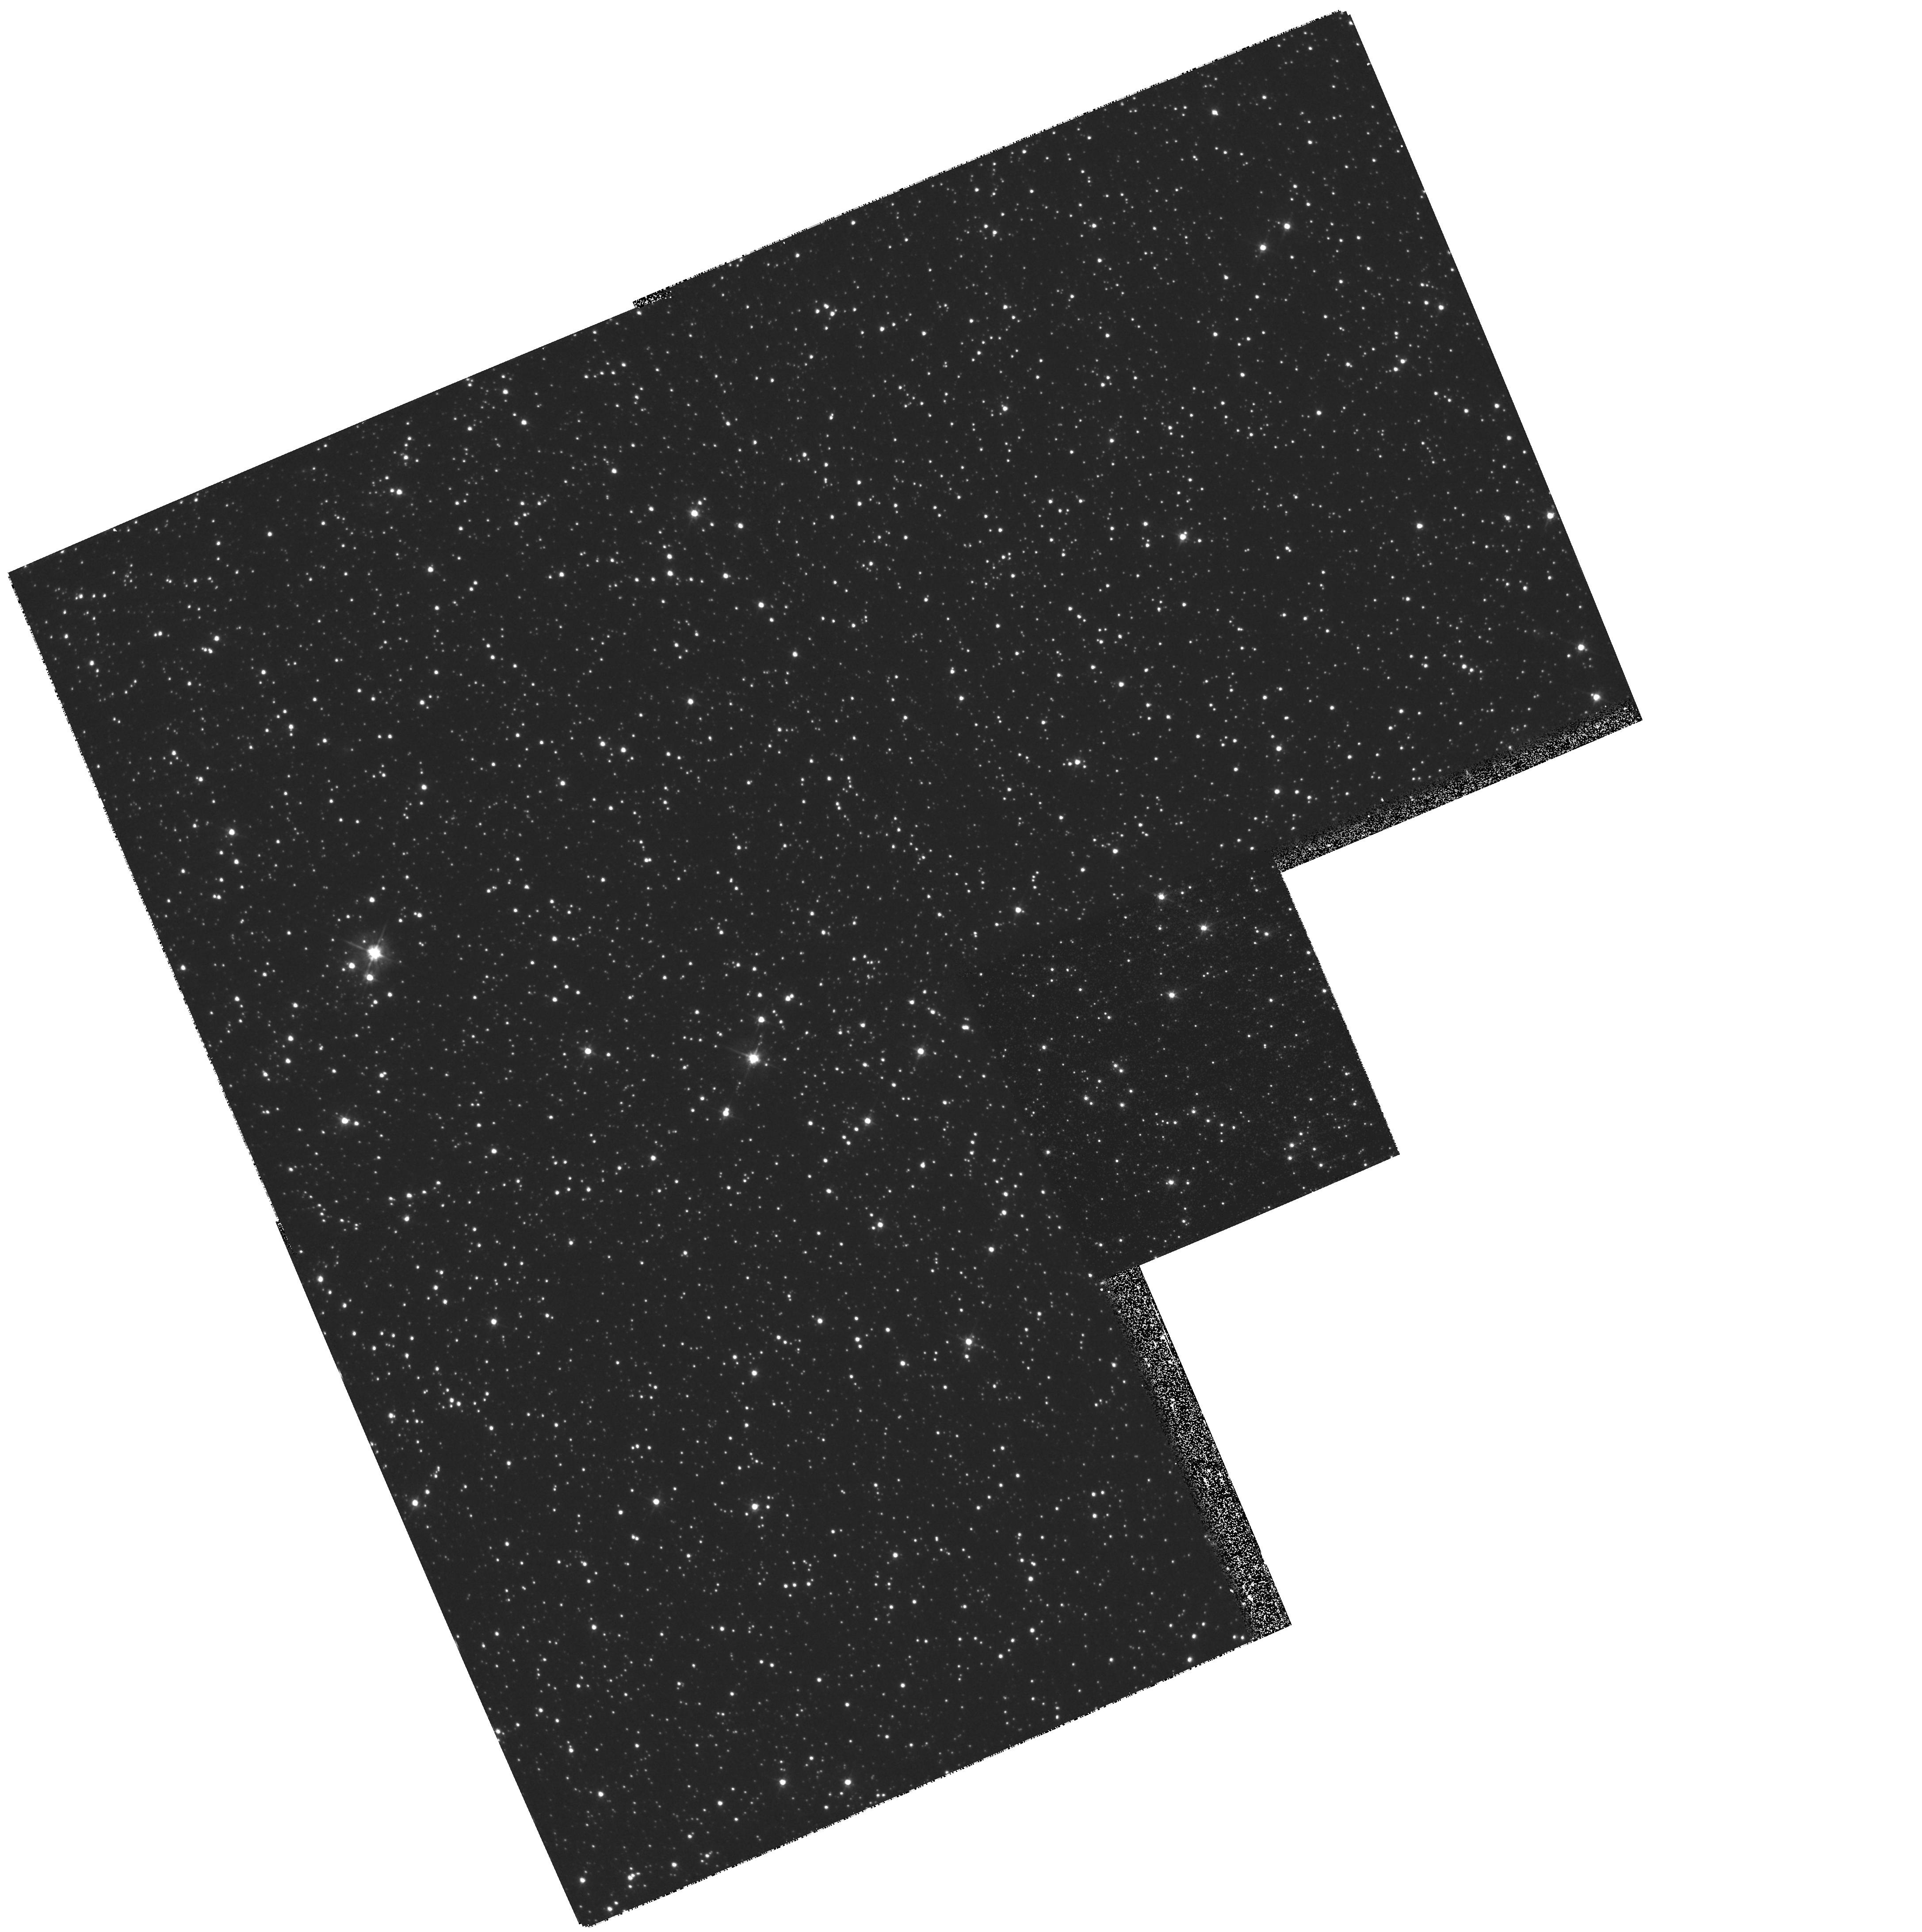
Target: 98-SMC-1
Instrument: WFPC2/PC
Filter: F555W
Exposure: 11 min
Observation ID: hst_8654_06_wfpc2_pc_f555w_u65c06

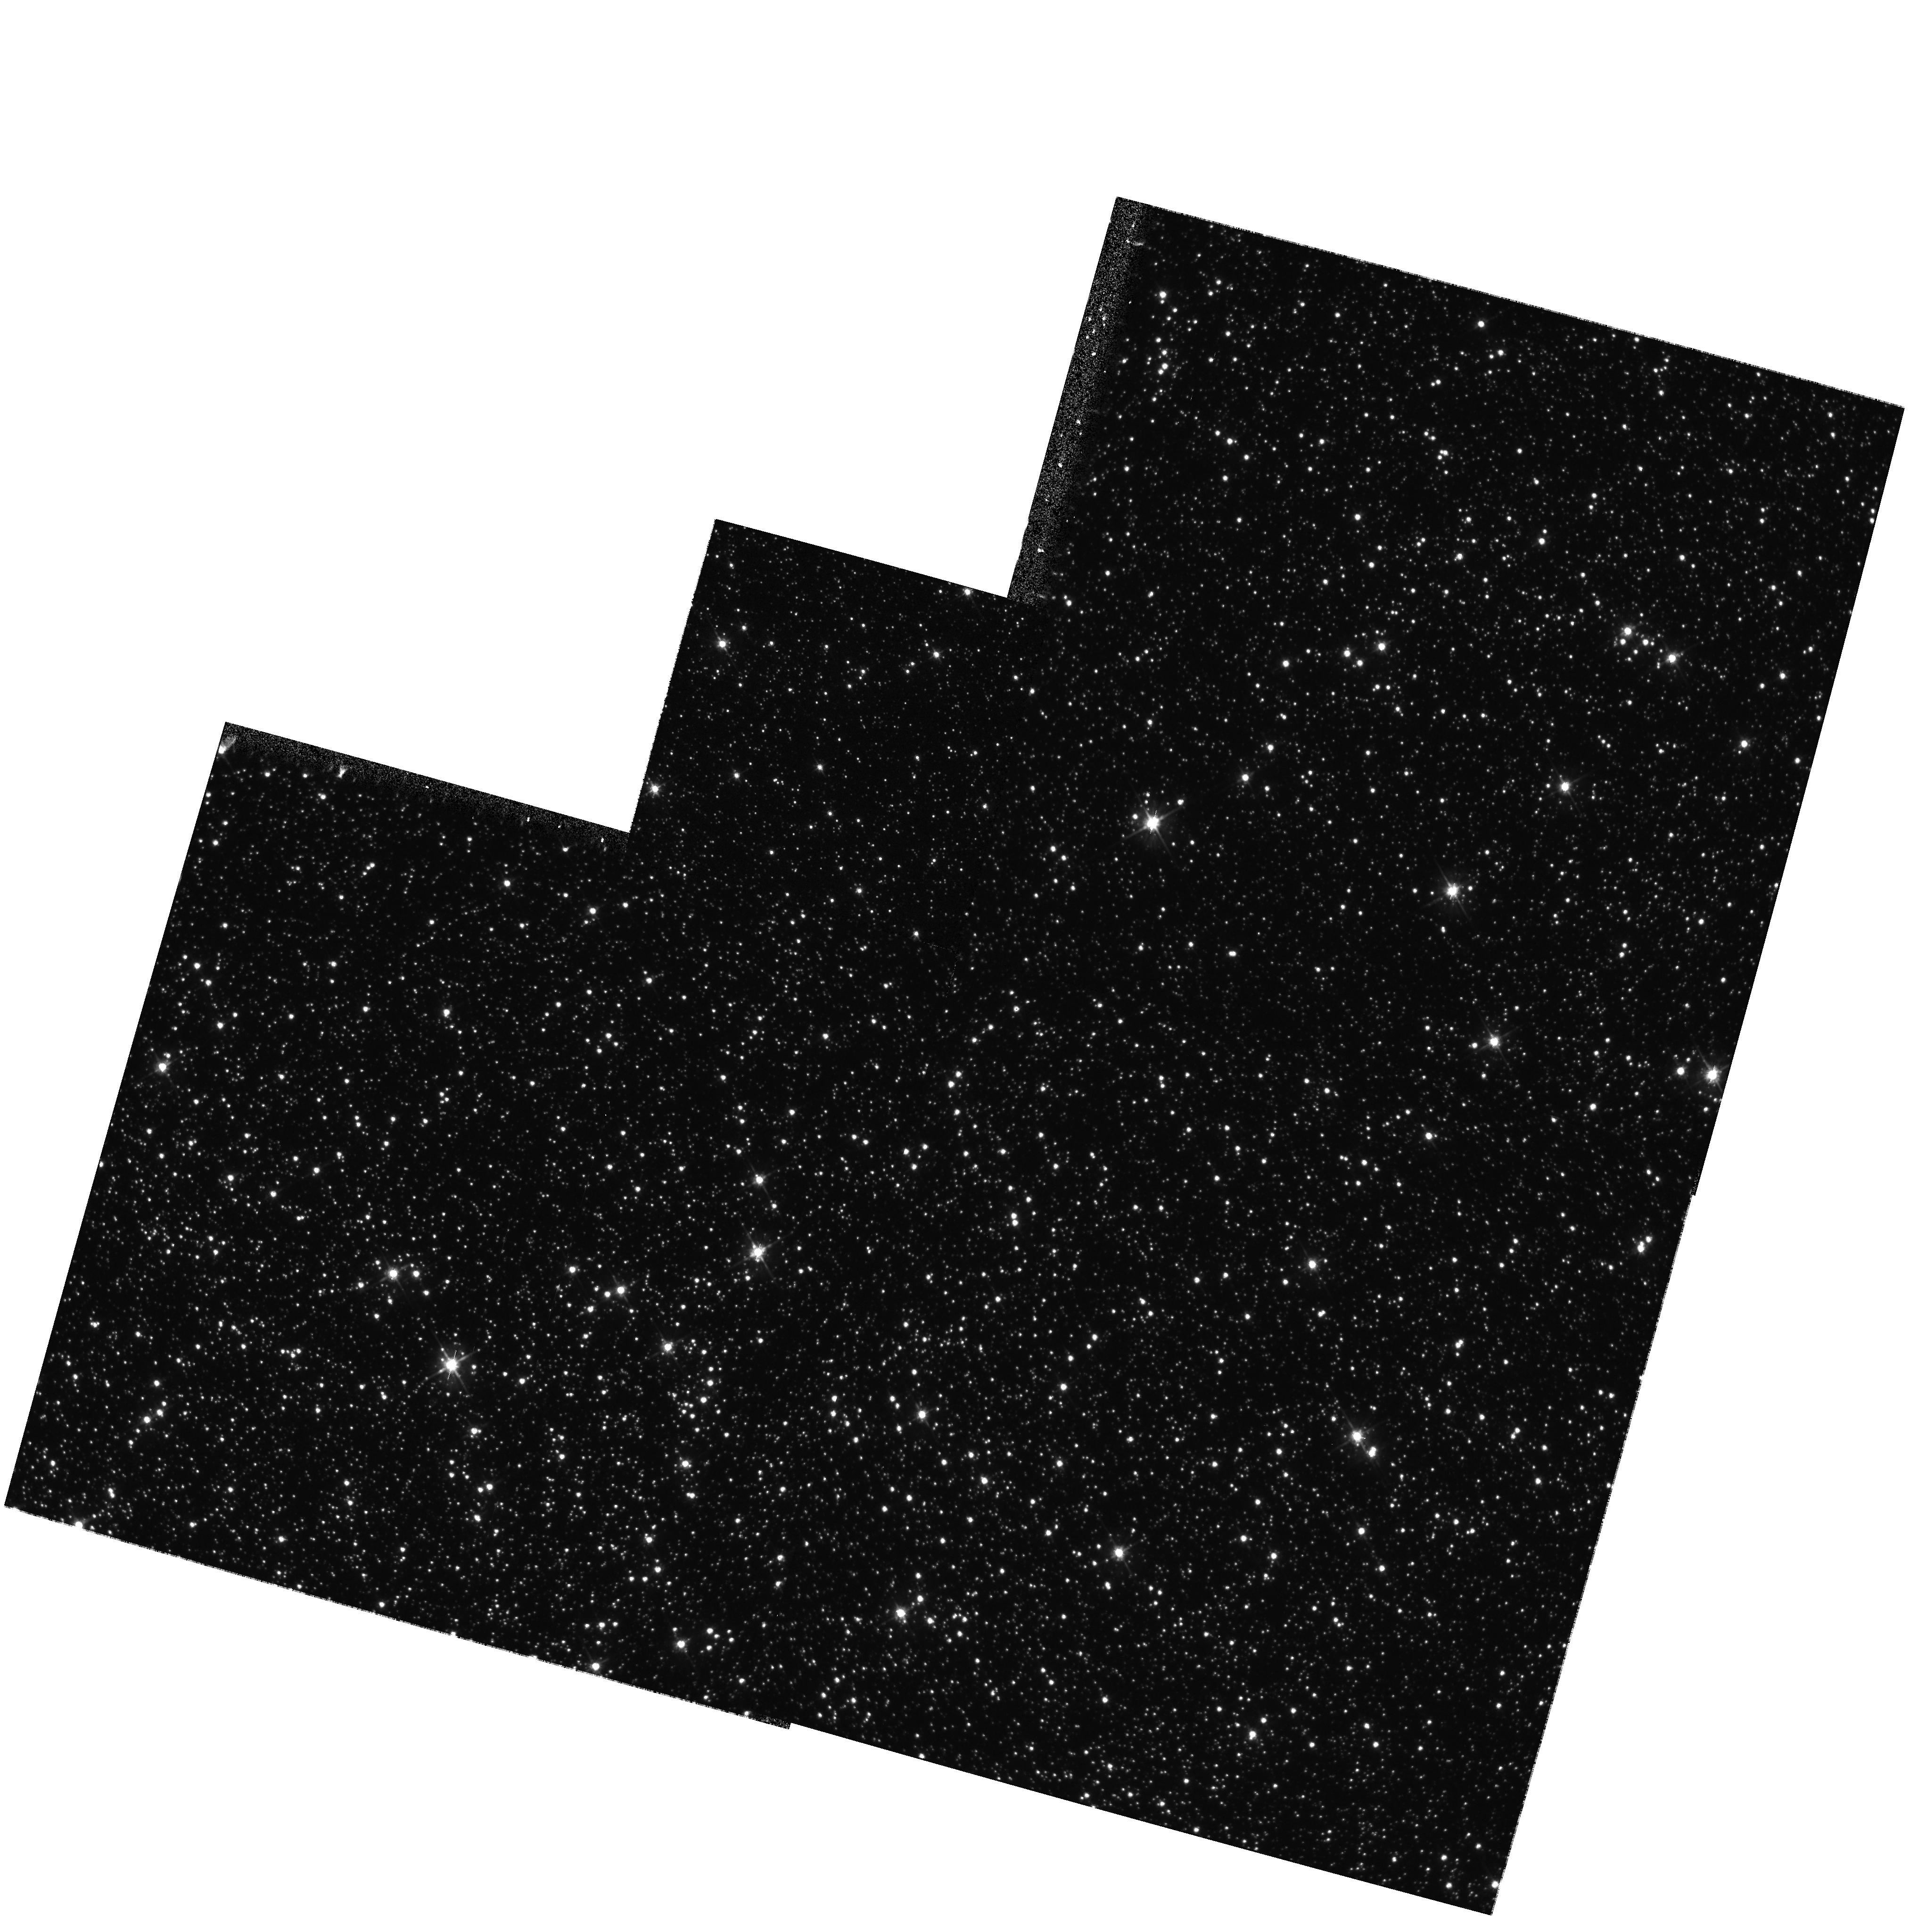
Target: 98-BLG-6
Instrument: WFPC2/PC
Filter: F555W
Exposure: 9 min
Observation ID: hst_8654_03_wfpc2_pc_f555w_u65c03

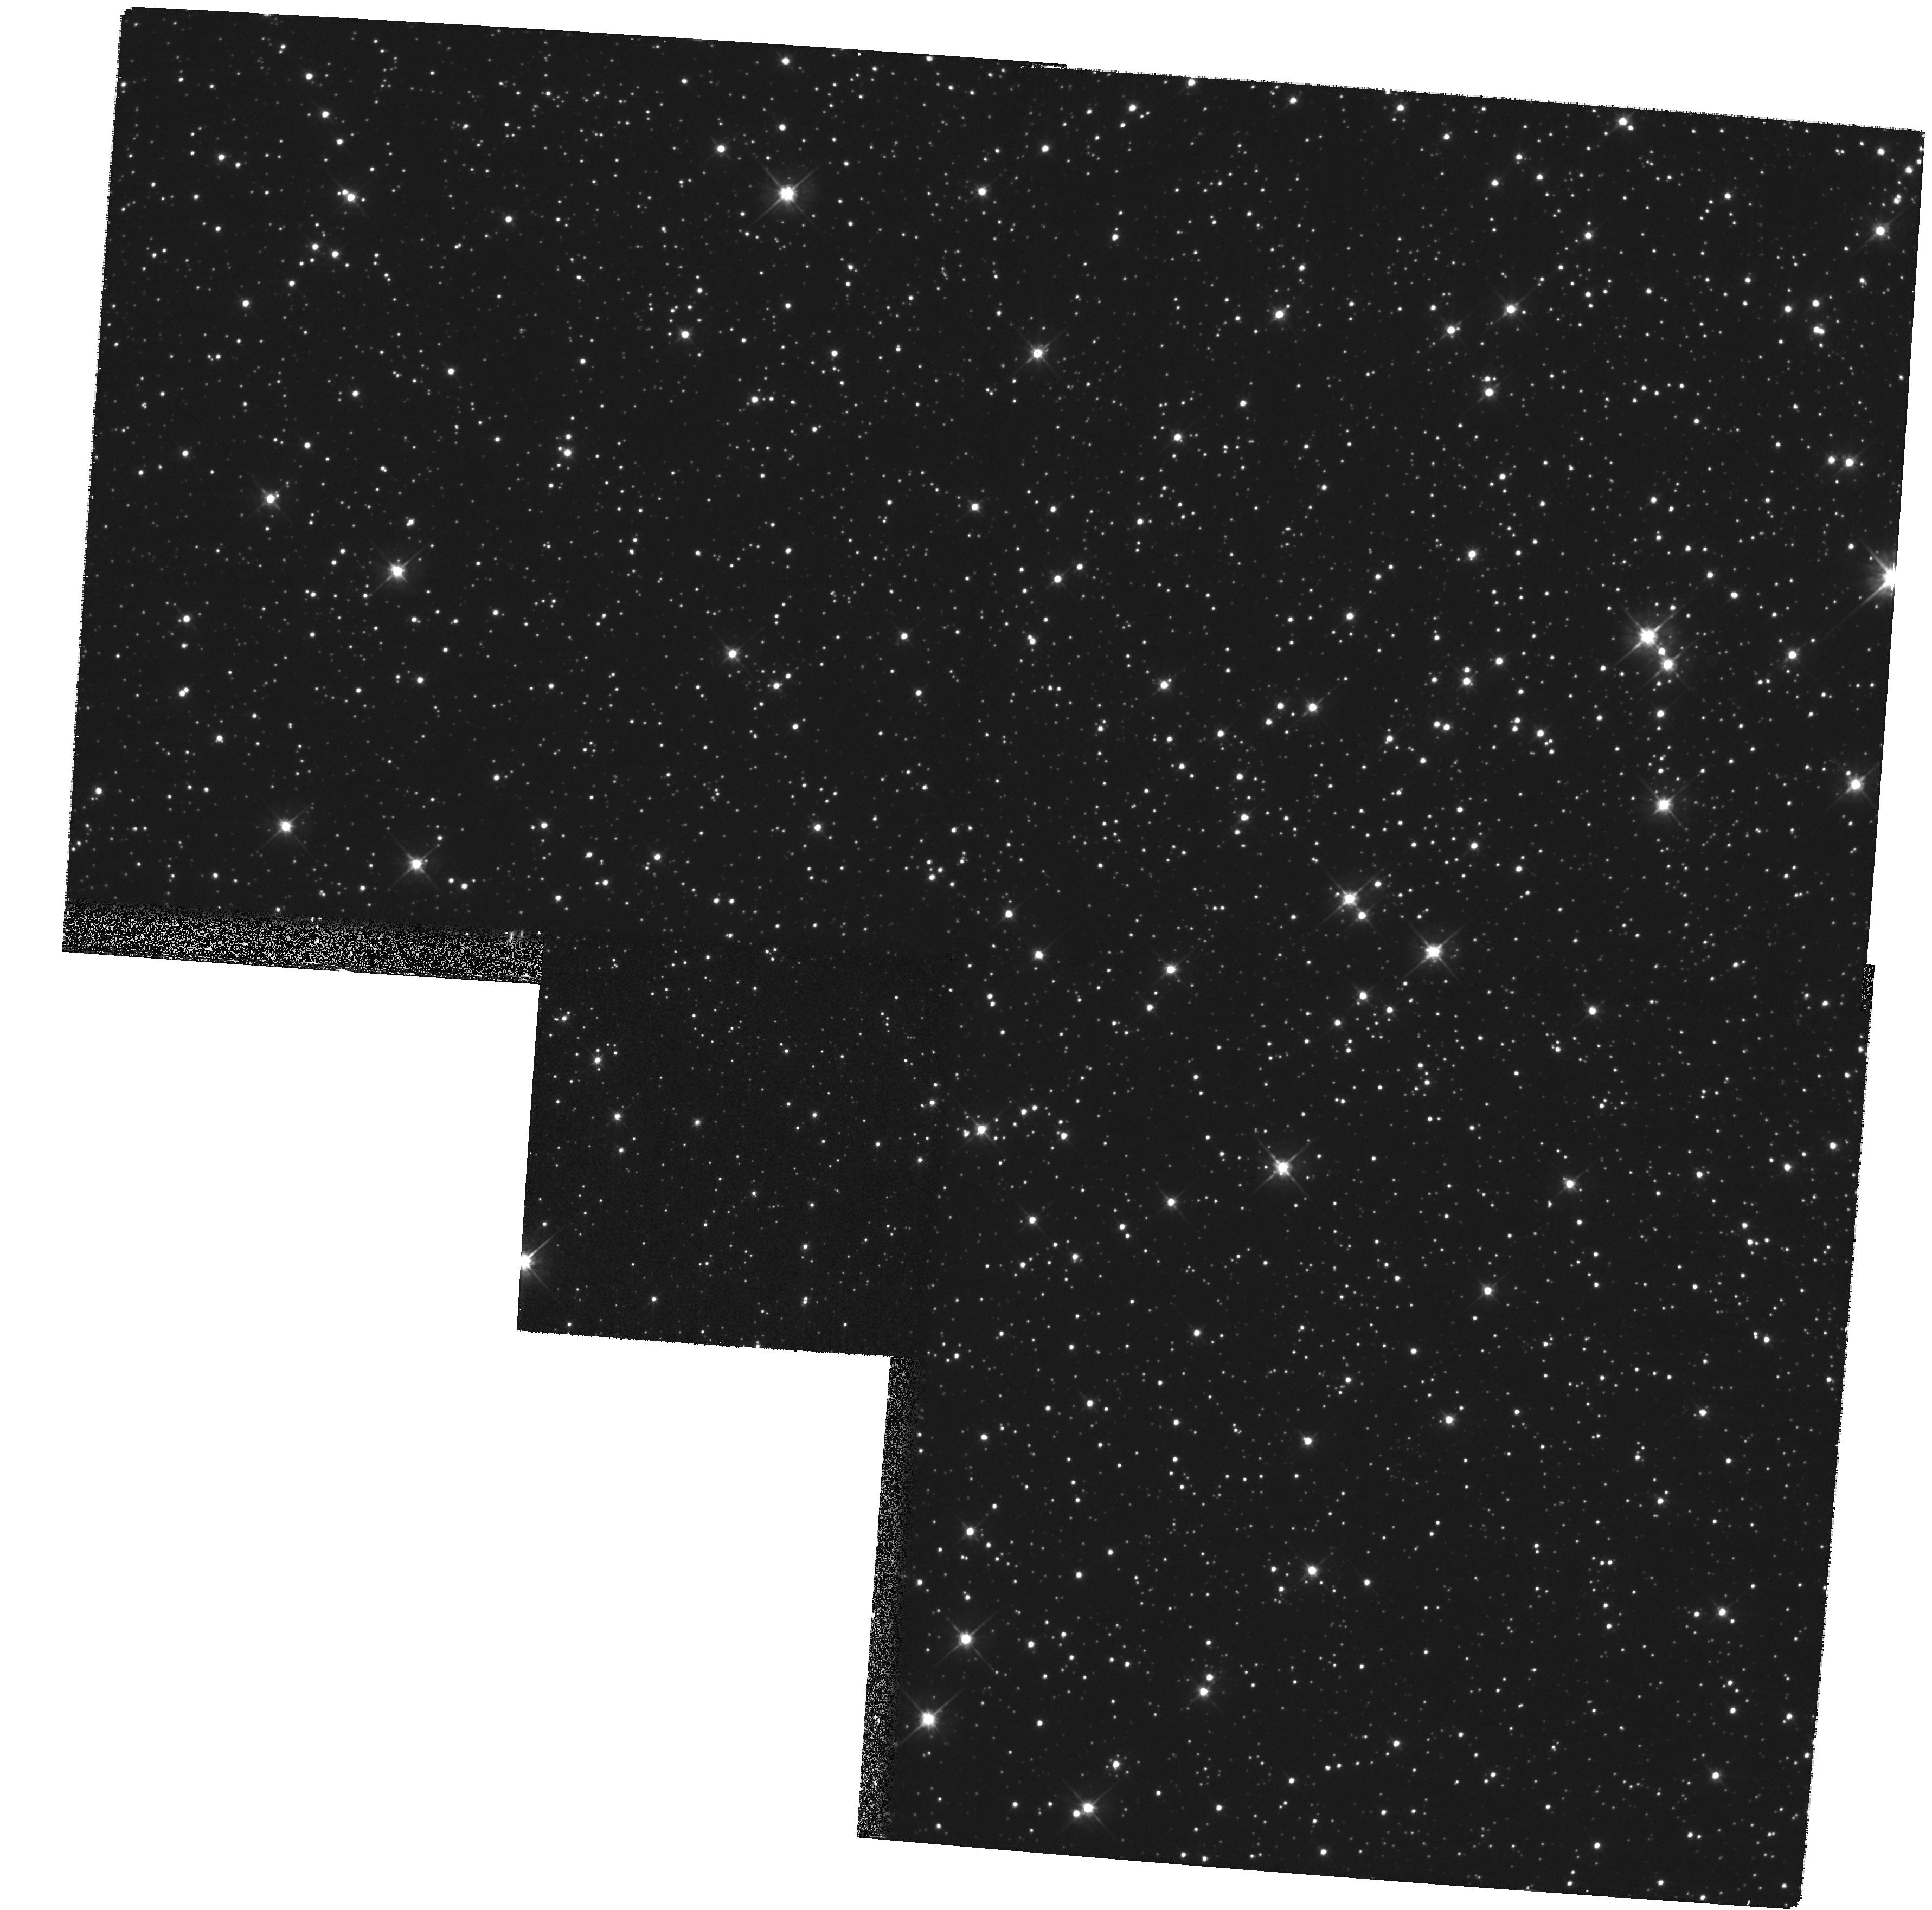
Target: 98-BLG-35
Instrument: WFPC2/PC
Filter: F555W
Exposure: 11 min
Observation ID: hst_8654_05_wfpc2_pc_f555w_u65c05

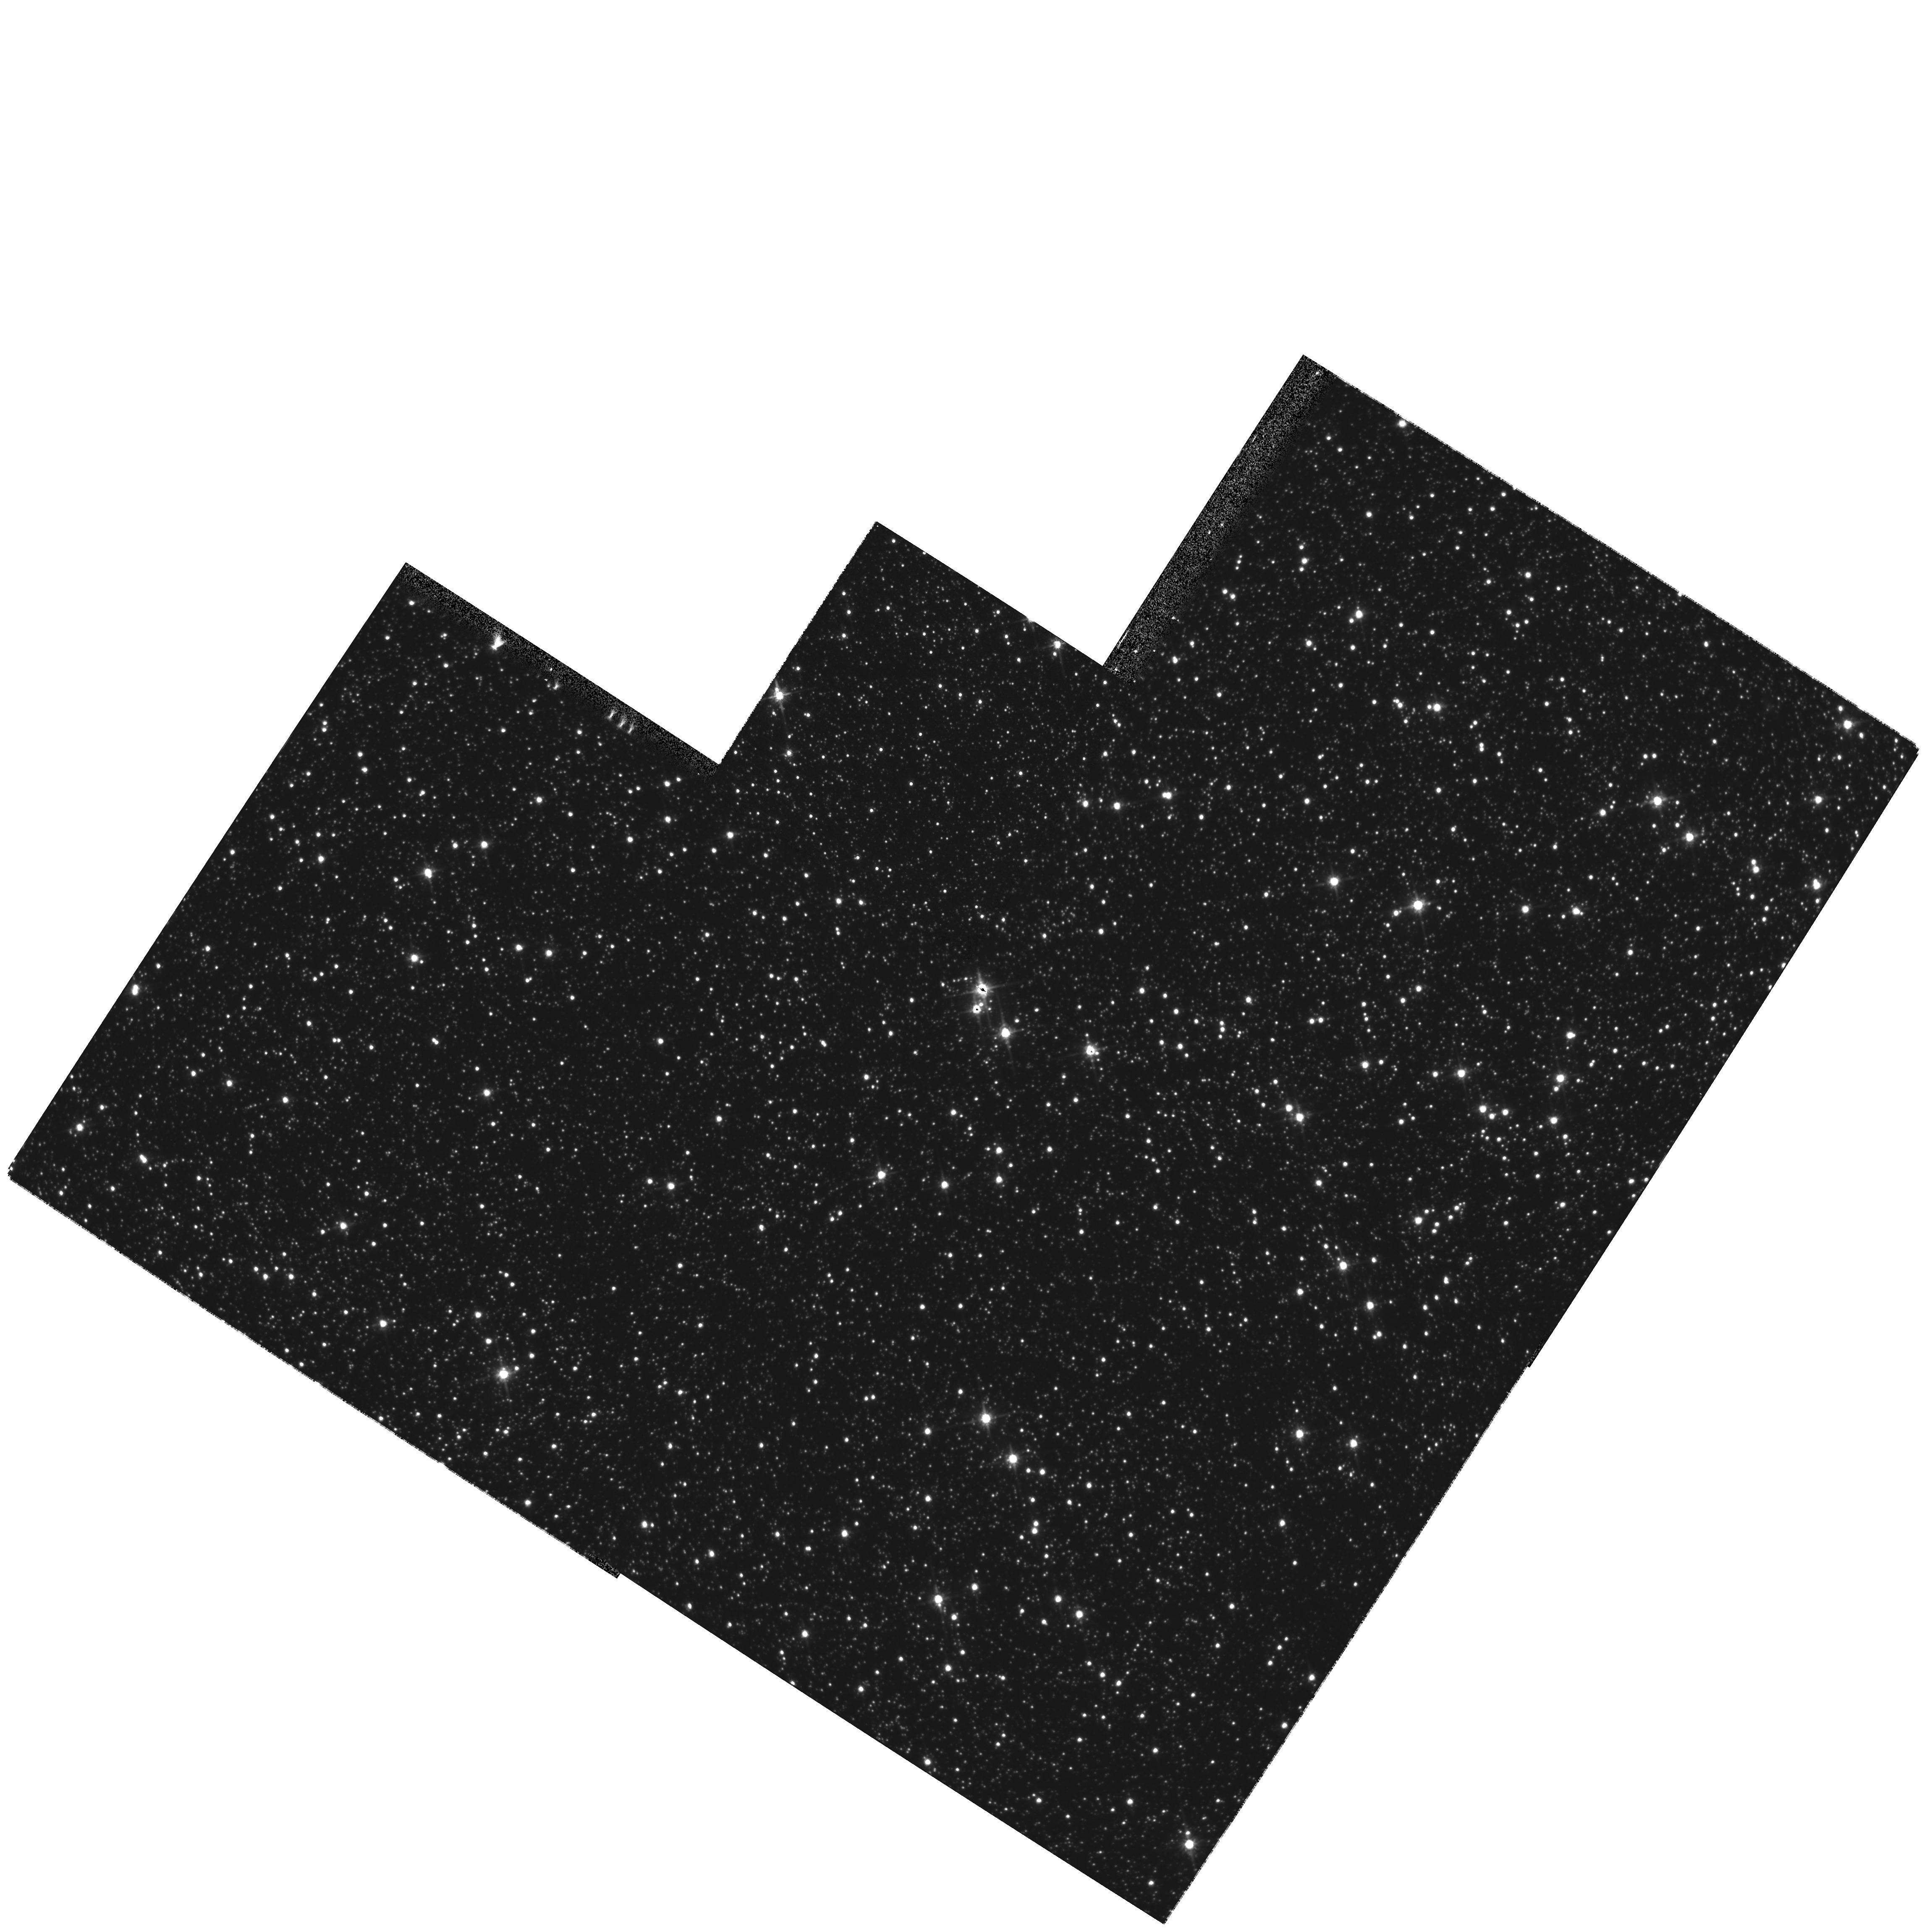
Target: 97-BLG-41
Instrument: WFPC2/PC
Filter: F814W
Exposure: 7 min
Observation ID: hst_8654_04_wfpc2_pc_f814w_u65c04

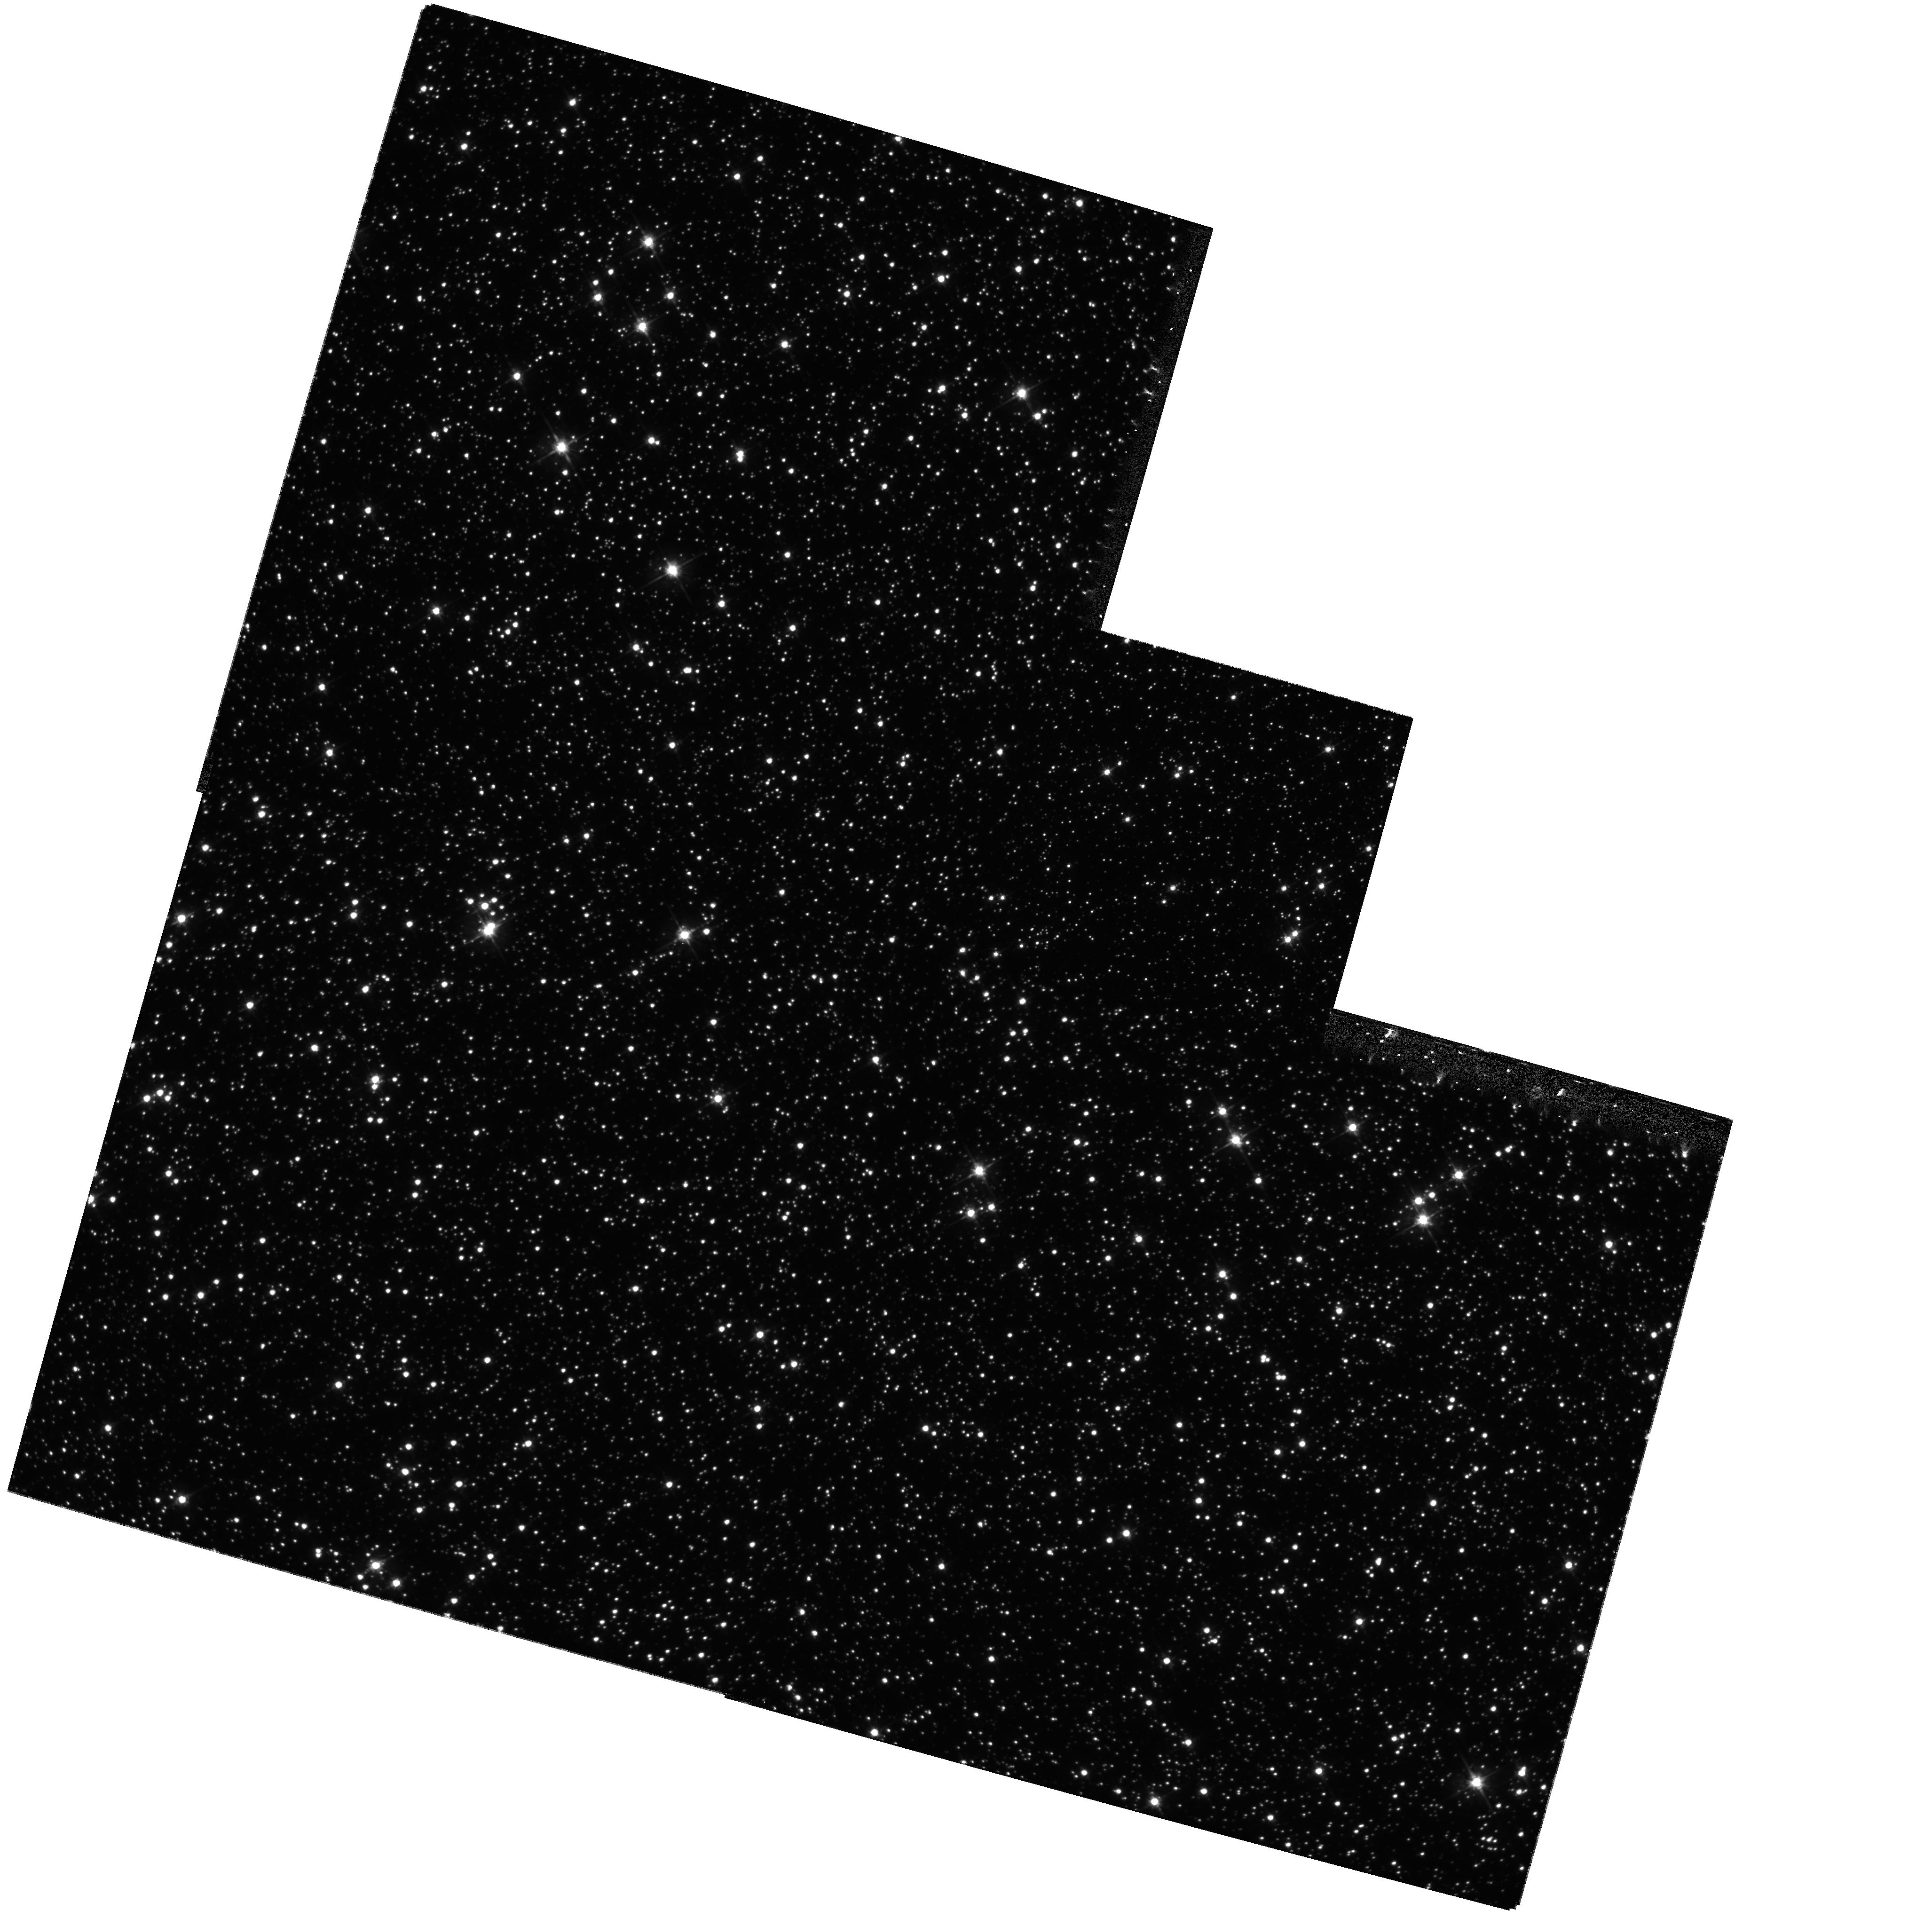
Target: 96-BLG-5
Instrument: WFPC2/PC
Filter: F555W
Exposure: 27 min
Observation ID: hst_8654_01_wfpc2_pc_f555w_u65c01

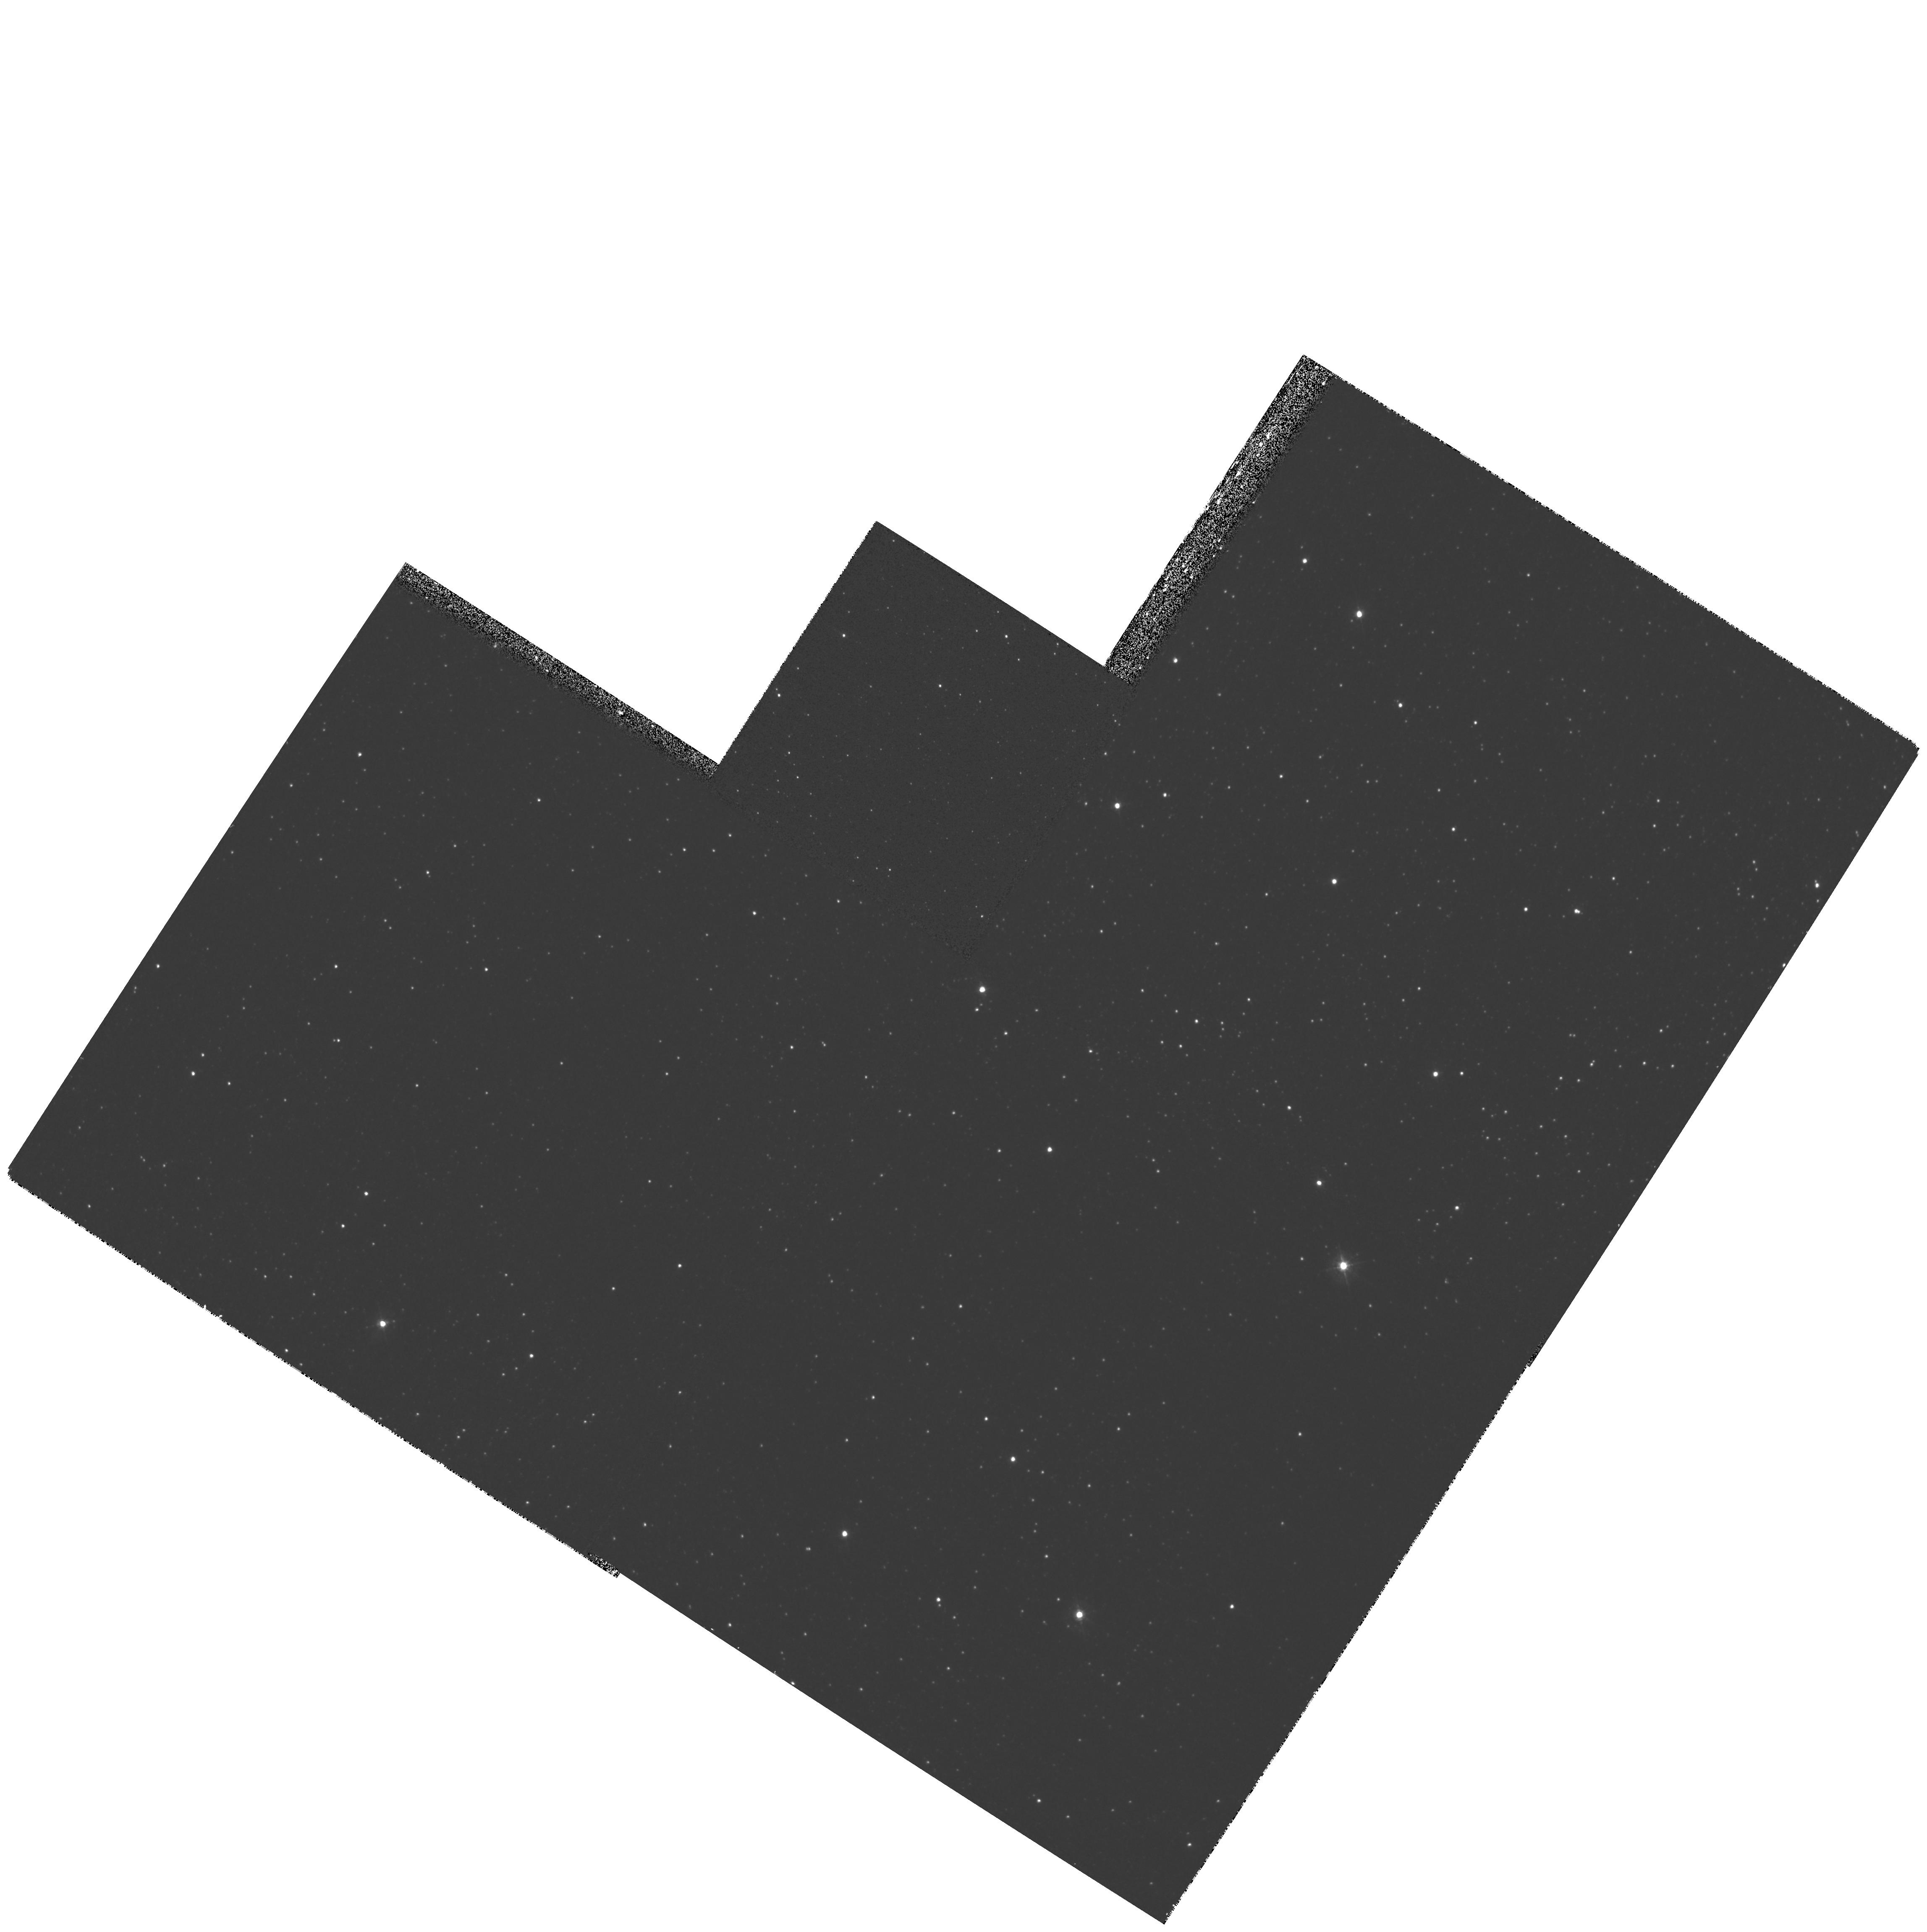
Target: 97-BLG-41
Instrument: WFPC2/PC
Filter: F439W
Exposure: 27 min
Observation ID: hst_8654_04_wfpc2_pc_f439w_u65c04

Confirmation of Black Hole, Planetary, and Binary Microlensing Events (PI: Bennett, David P.)

We propose WFPC2 images of five MACHO Project microlensing events in order to confirm our microlensing models which indicate that these events were caused by black holes and stars with extra-solar planets. Our microlensing parallax fits for MACHO-96-BLG-5 and MACHO-97-BLG-6 indicate that the lenses are likely to be black holes of ~ 40M(sun) and ~ 8M(sun), respectively, and we can test these models by comparing the amount of stellar blended predicted by the model with the blended determined from the WFPC2 images. For the large mass black hole candidate MACHO-96-BLG-5, we propose a time series of observations to follow the declining magnification of ~ 0.4 mag over the next several years as predicted by the microlensing model. For the two extra-solar planet candidates reported by the Microlensing Planet Search (MPS) Collaboration, MACHO-97-BLG-41 and MACHO-98-BLG-35, we propose to test the planetary microlensing models by determining the amount of blending between each source star and its neighbors. Our observations of MACHO-97-BLG-41, will serve as a first epoch for the possible observation of this triple lens system moving away from the source star. Finally, we propose to image binary lensing event MACHO-98-SMC-1 to test our ability to determine the location of the lens systems for such events.